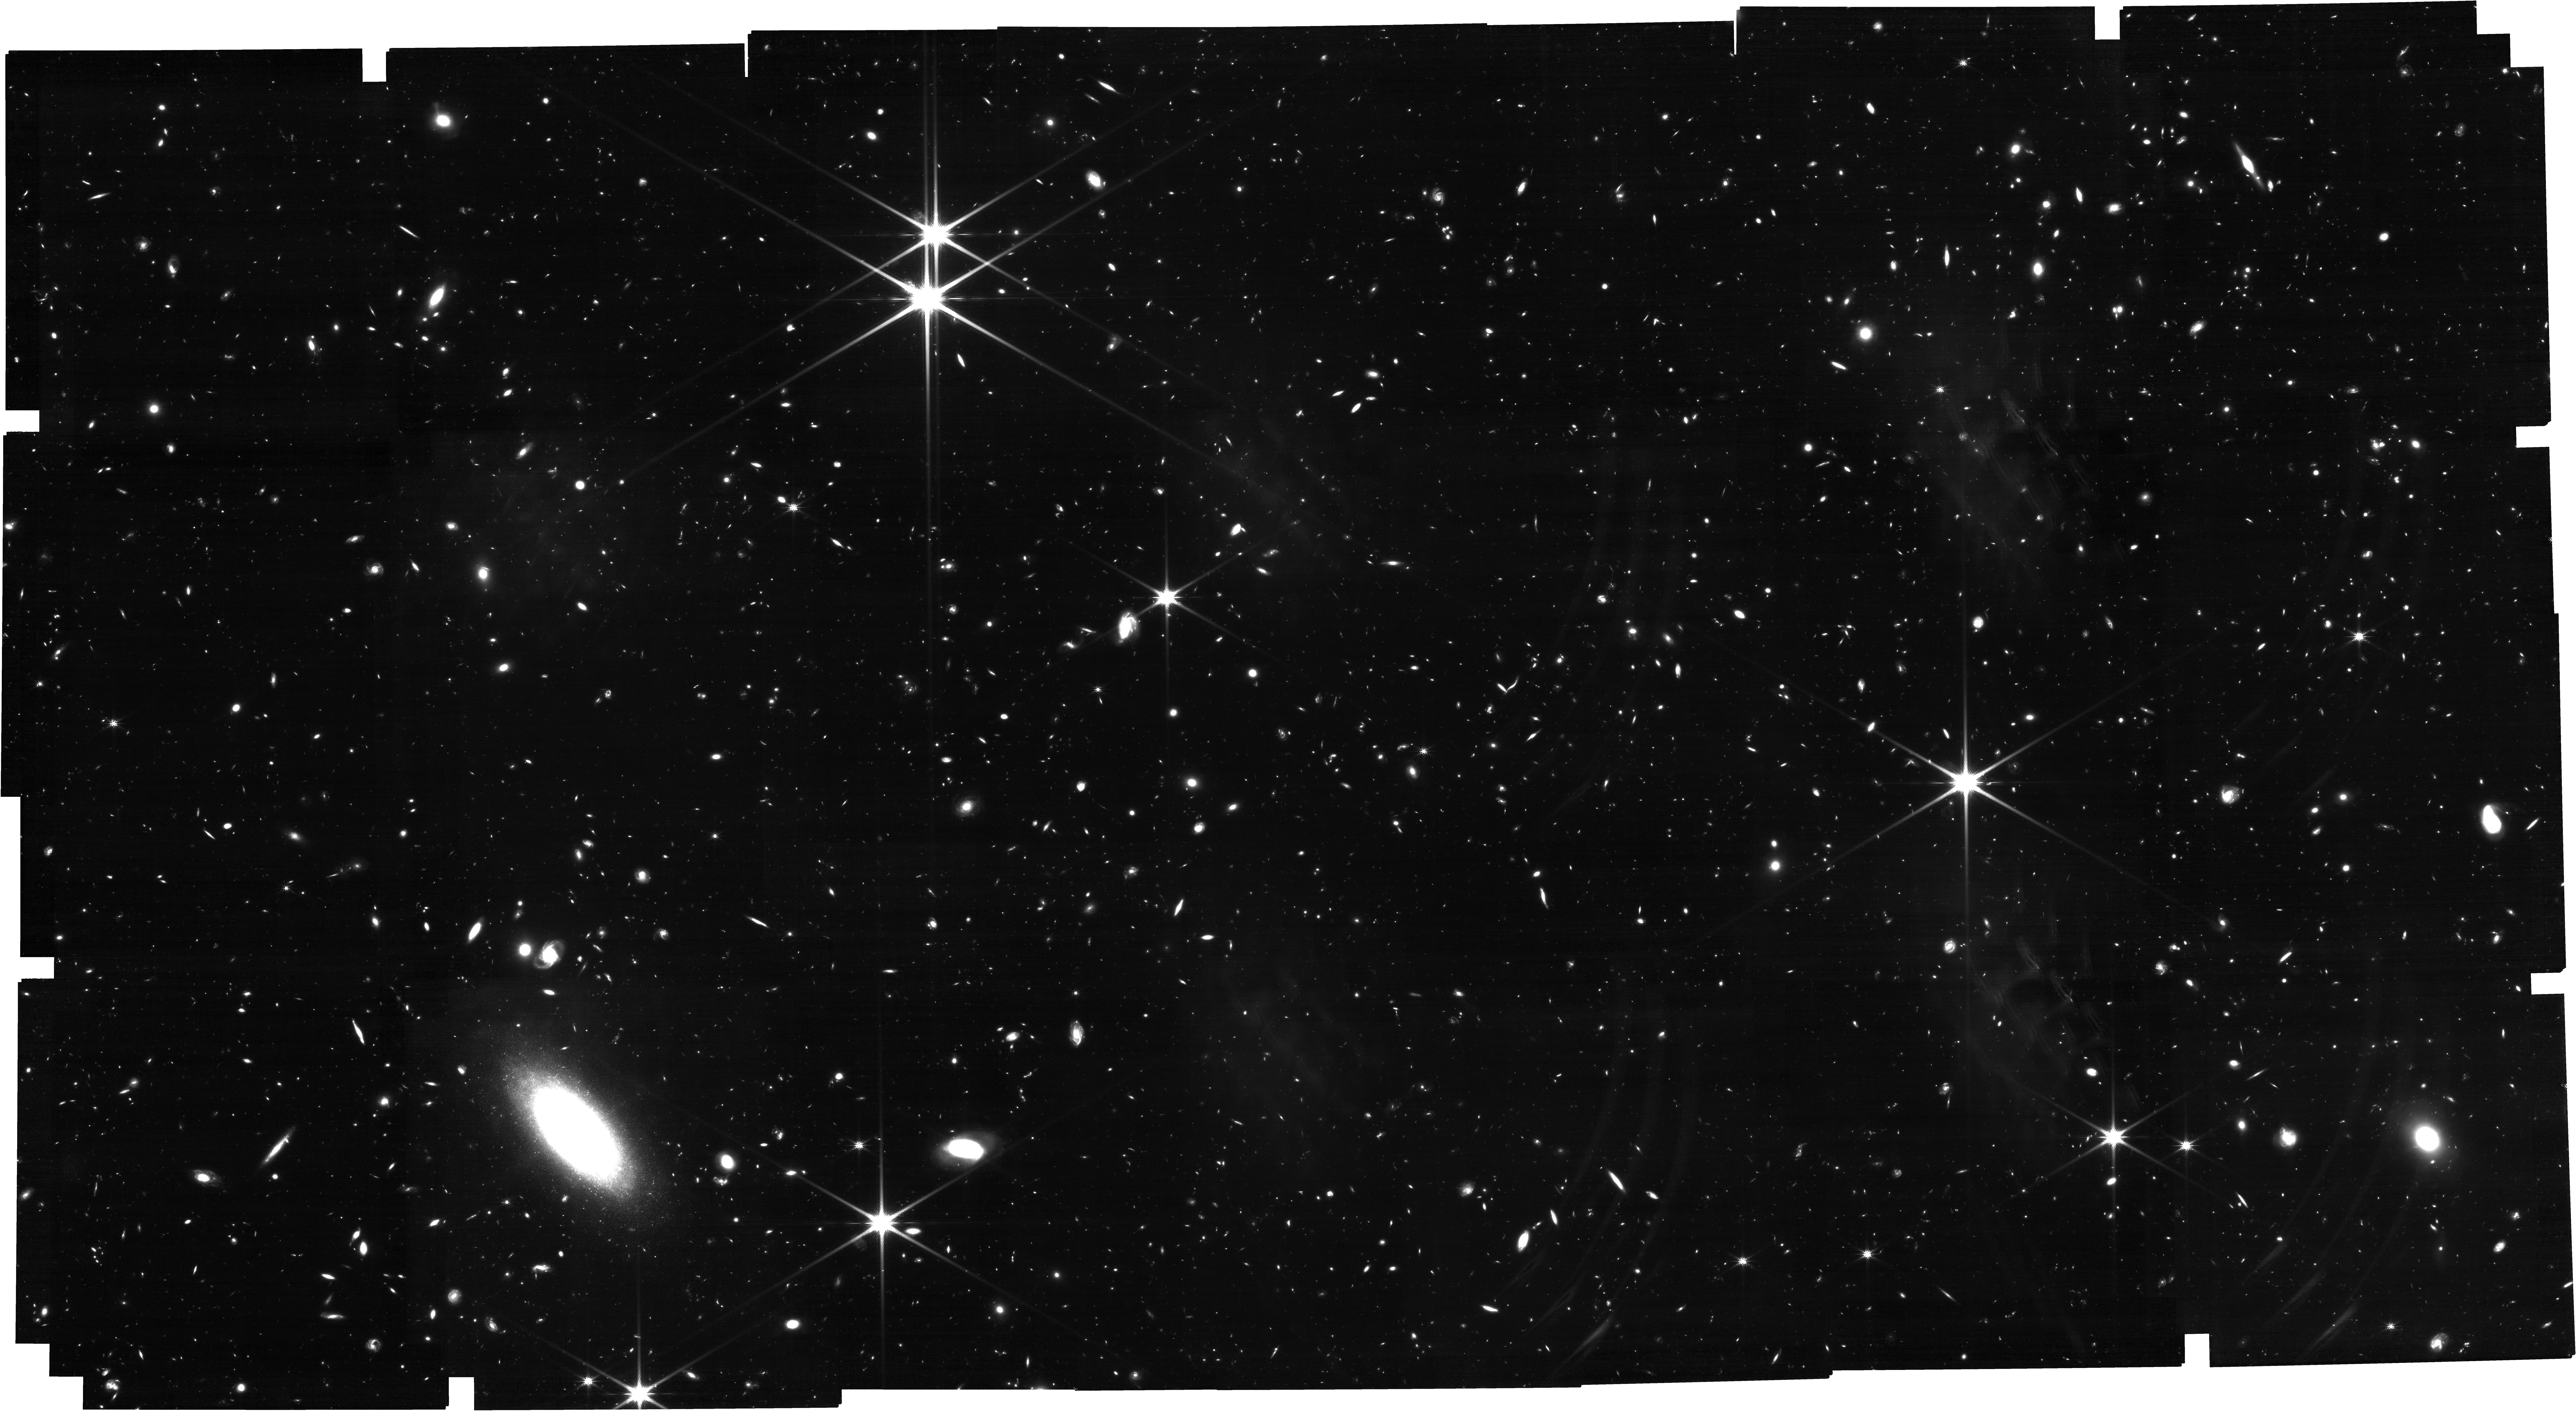
Target: J0313-1806. Instrument: NIRCAM. Filter: F200W. Exposure: 6.6 h. Observation ID: jw05221-o001_t001_nircam_clear-f200w

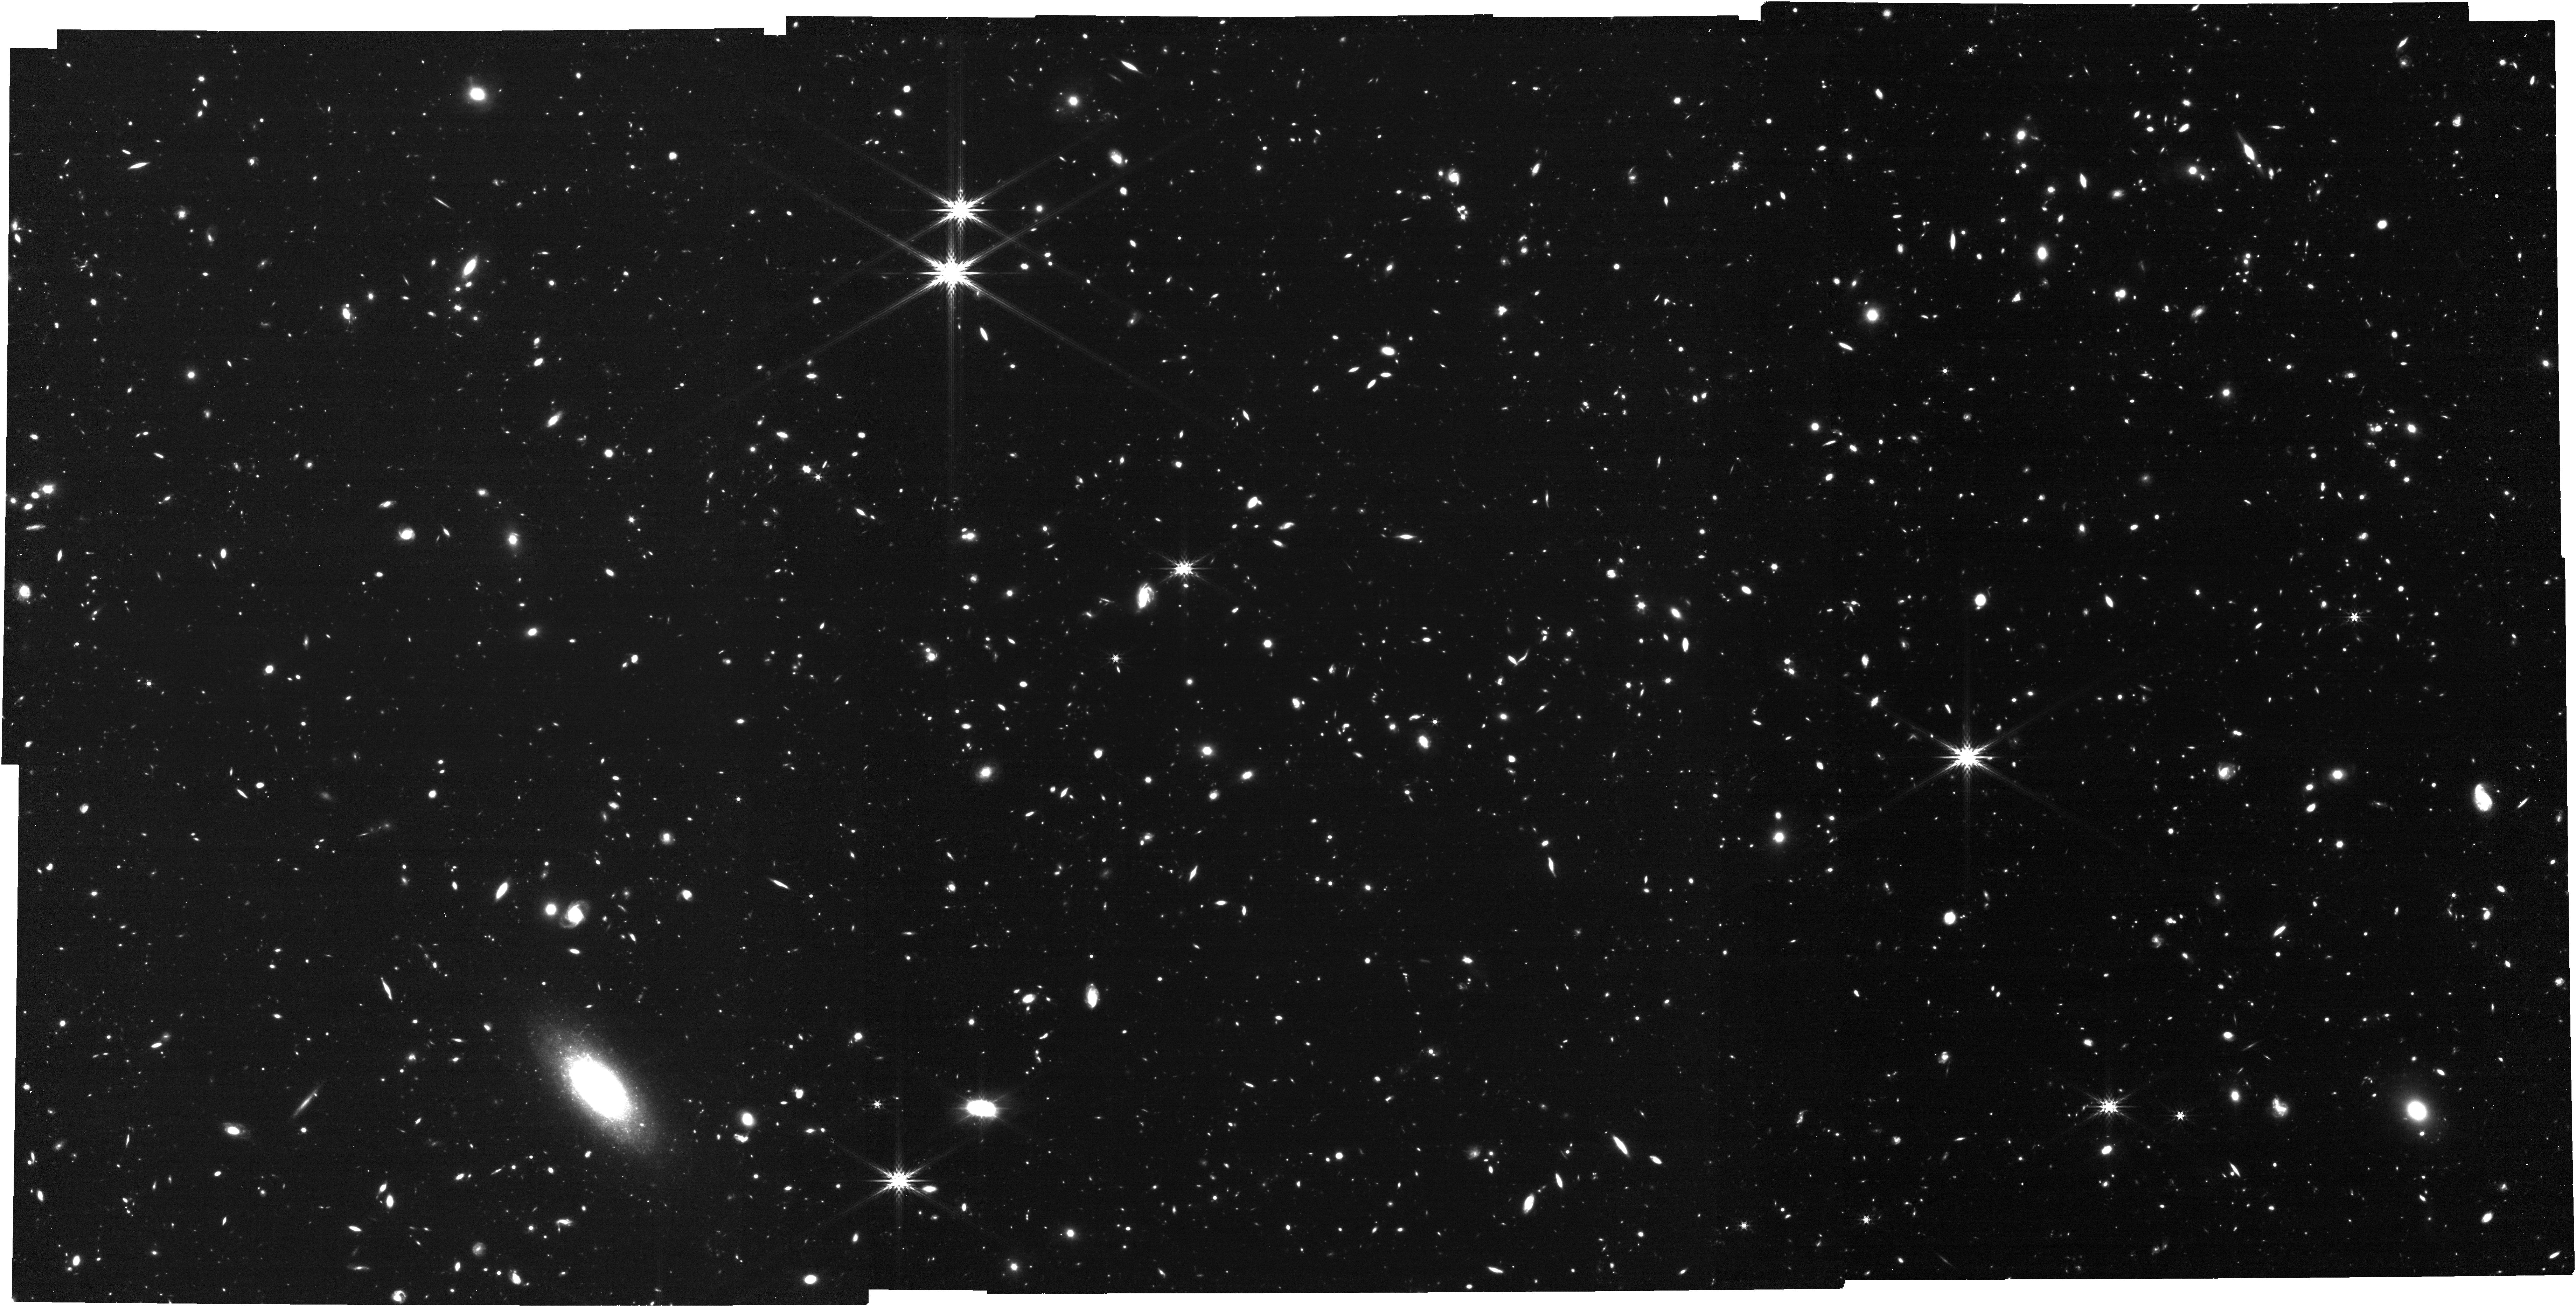
Target: J0313-1806. Instrument: NIRCAM. Filter: F444W. Exposure: 1.4 h. Observation ID: jw05221-o001_t001_nircam_clear-f444w

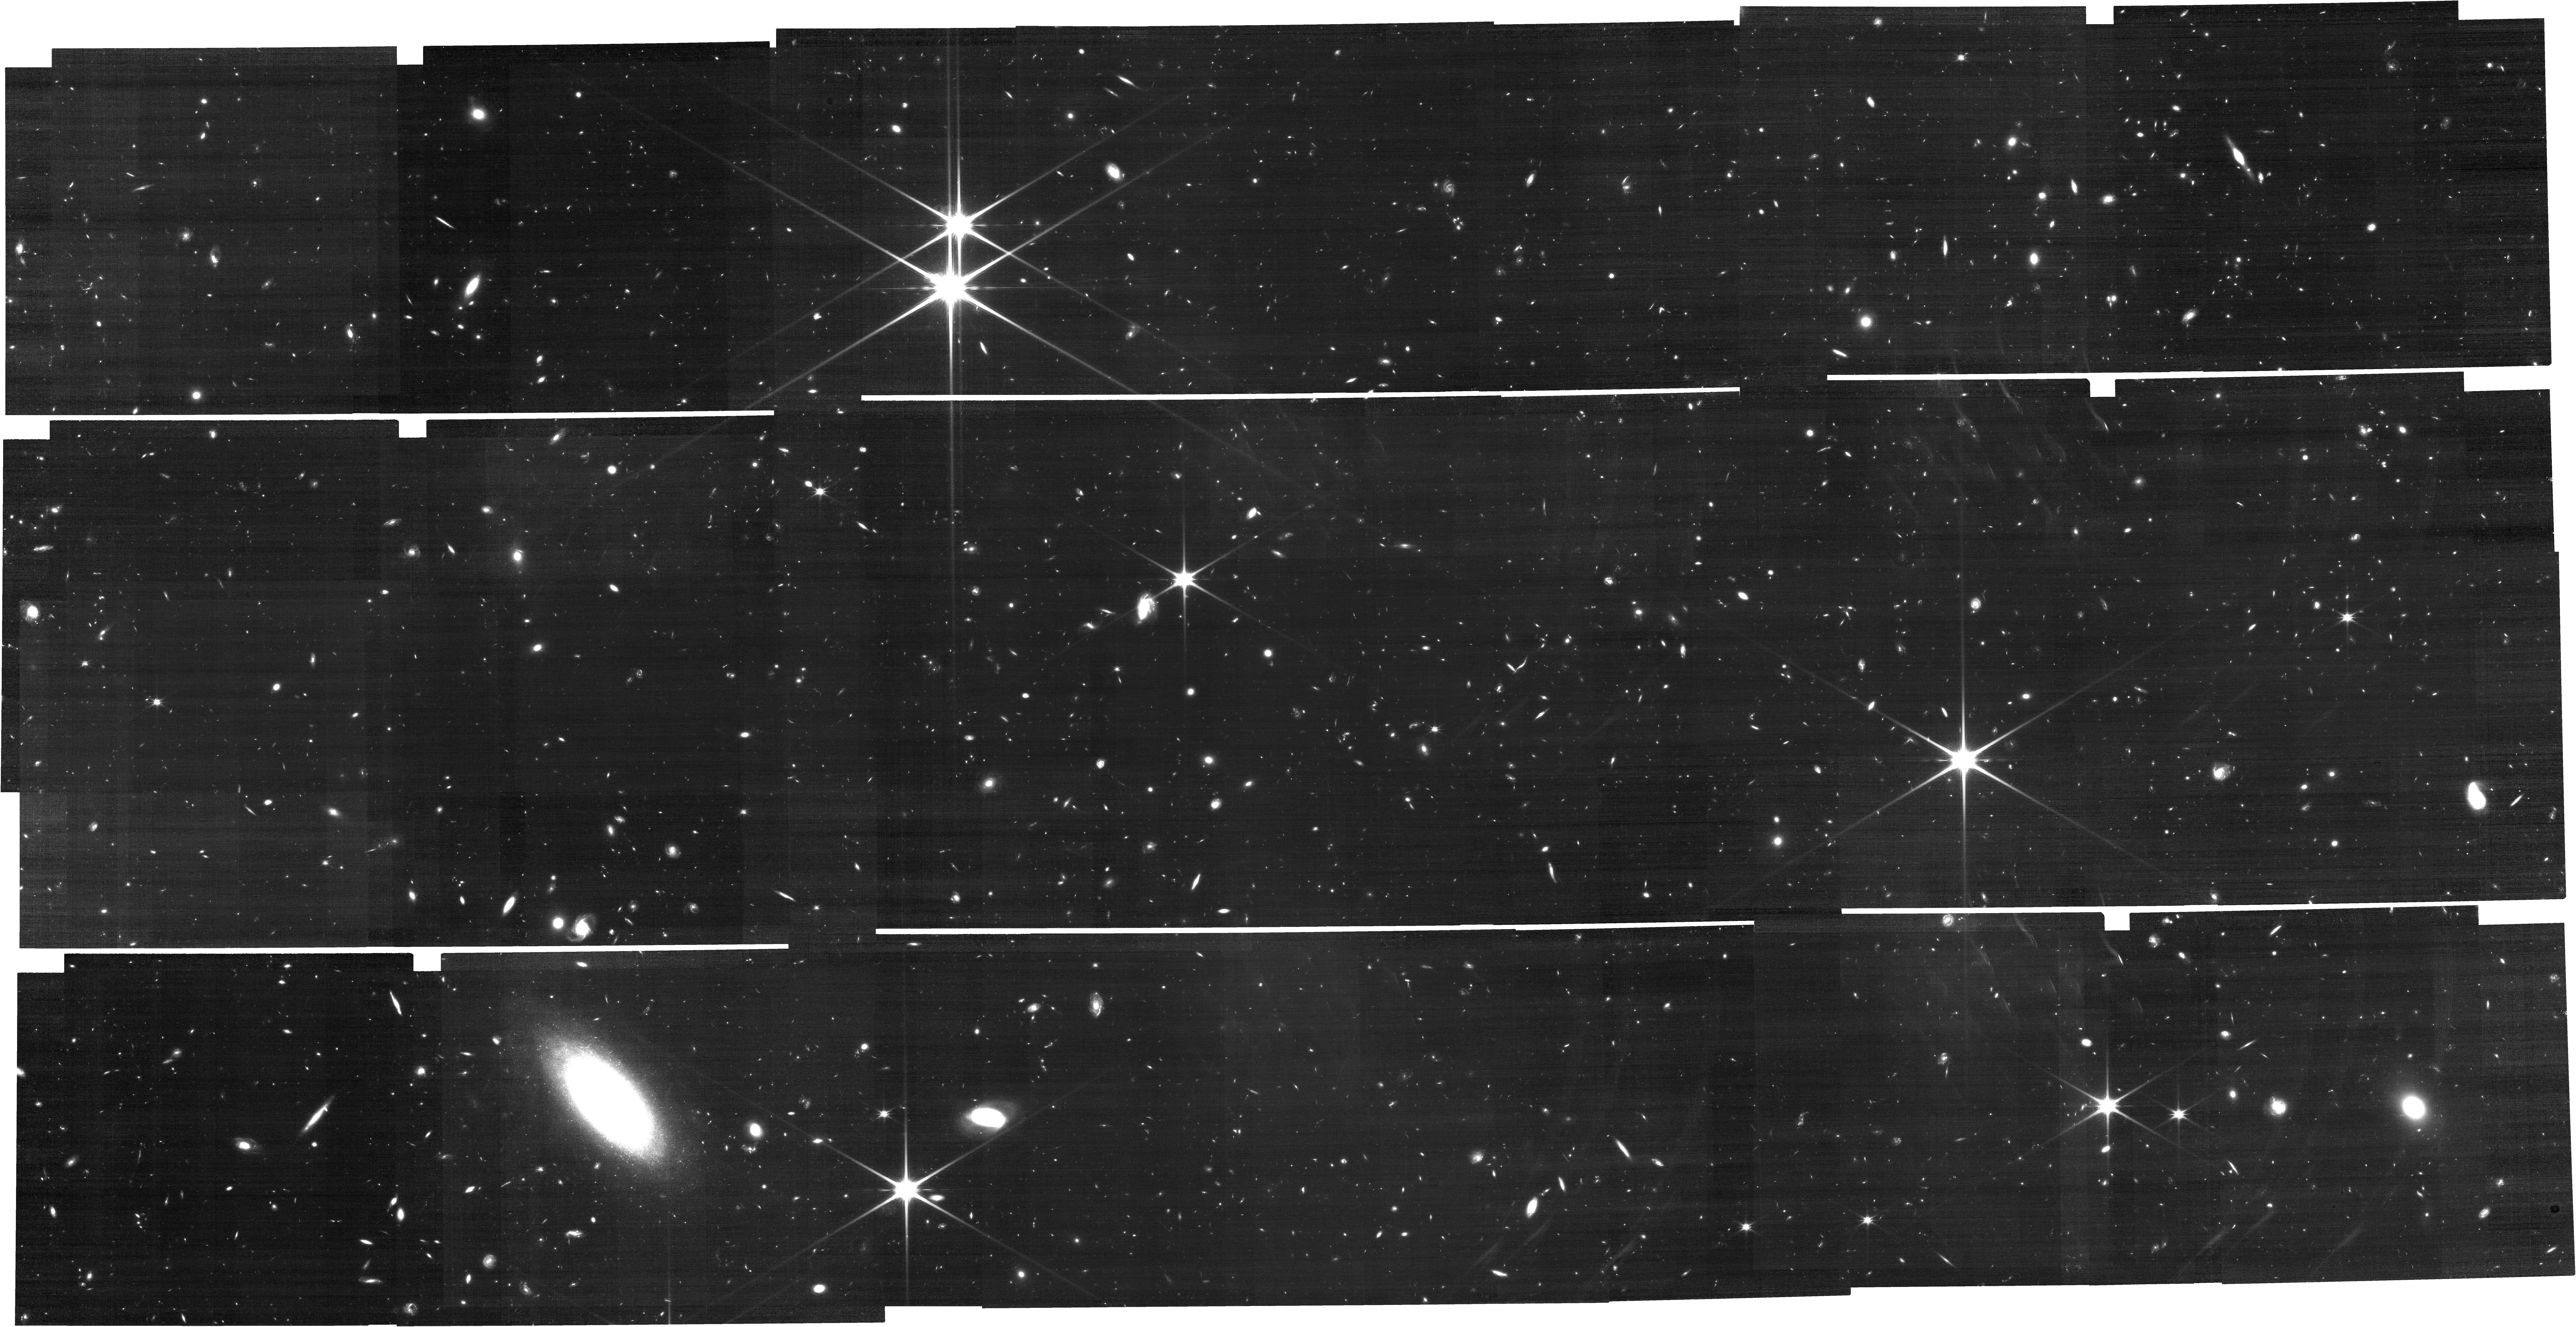
Target: J0313-1806. Instrument: NIRCAM. Filter: F150W. Exposure: 1.4 h. Observation ID: jw05221-o001_t001_nircam_clear-f150w

Mapping Cosmic Structure Evolution: Characterizing Two Massive Galaxy Protoclusters Anchored by z>7.5 Luminous Quasars (PI: Pudoka, Maria)

Structure formation models predict that the earliest billion-M_sun supermassive black holes must form in the most massive dark matter halos and can therefore be anchors of protoclusters in the Epoch of Reionization. We propose to study the environments of the two most high-redshift quasars (z>7.5) using a mosaic of NIRCam/WFSS to search for [OIII] emitters at the quasar redshifts. Both quasars show strong evidence of residing in large-scale overdense environments based on photometric selection of Lyman break galaxies using JWST NIRCam multiband imaging. However, the existing data is limited by: (1) a single pointing of NIRCam that cannot cover the full extent of protoclusters, and (2) broad-band photometric selections that do not probe the 3-D structure of the protoclusters. We will carry out NIRCam/WFSS mosaic observations that will cover 2.5 times the area of existing data, and measure precise redshifts that map the large-scale structure and kinematics of the protocluster member galaxies. We expect to confirm the spectroscopic redshifts of ~150 galaxies at z~7-9 and characterize the kinematics of ~50 galaxies in the close environments of these quasars in order to verify and characterize the properties of two of the most extreme high-z protoclusters anchored by quasars. These observations will allow us to calculate spatial clustering around z~7.5 to constrain dark matter halo mass, probe AGN activity in protocluster environments, and study galaxy formation and evolution in the most dense and active regions in the early universe.